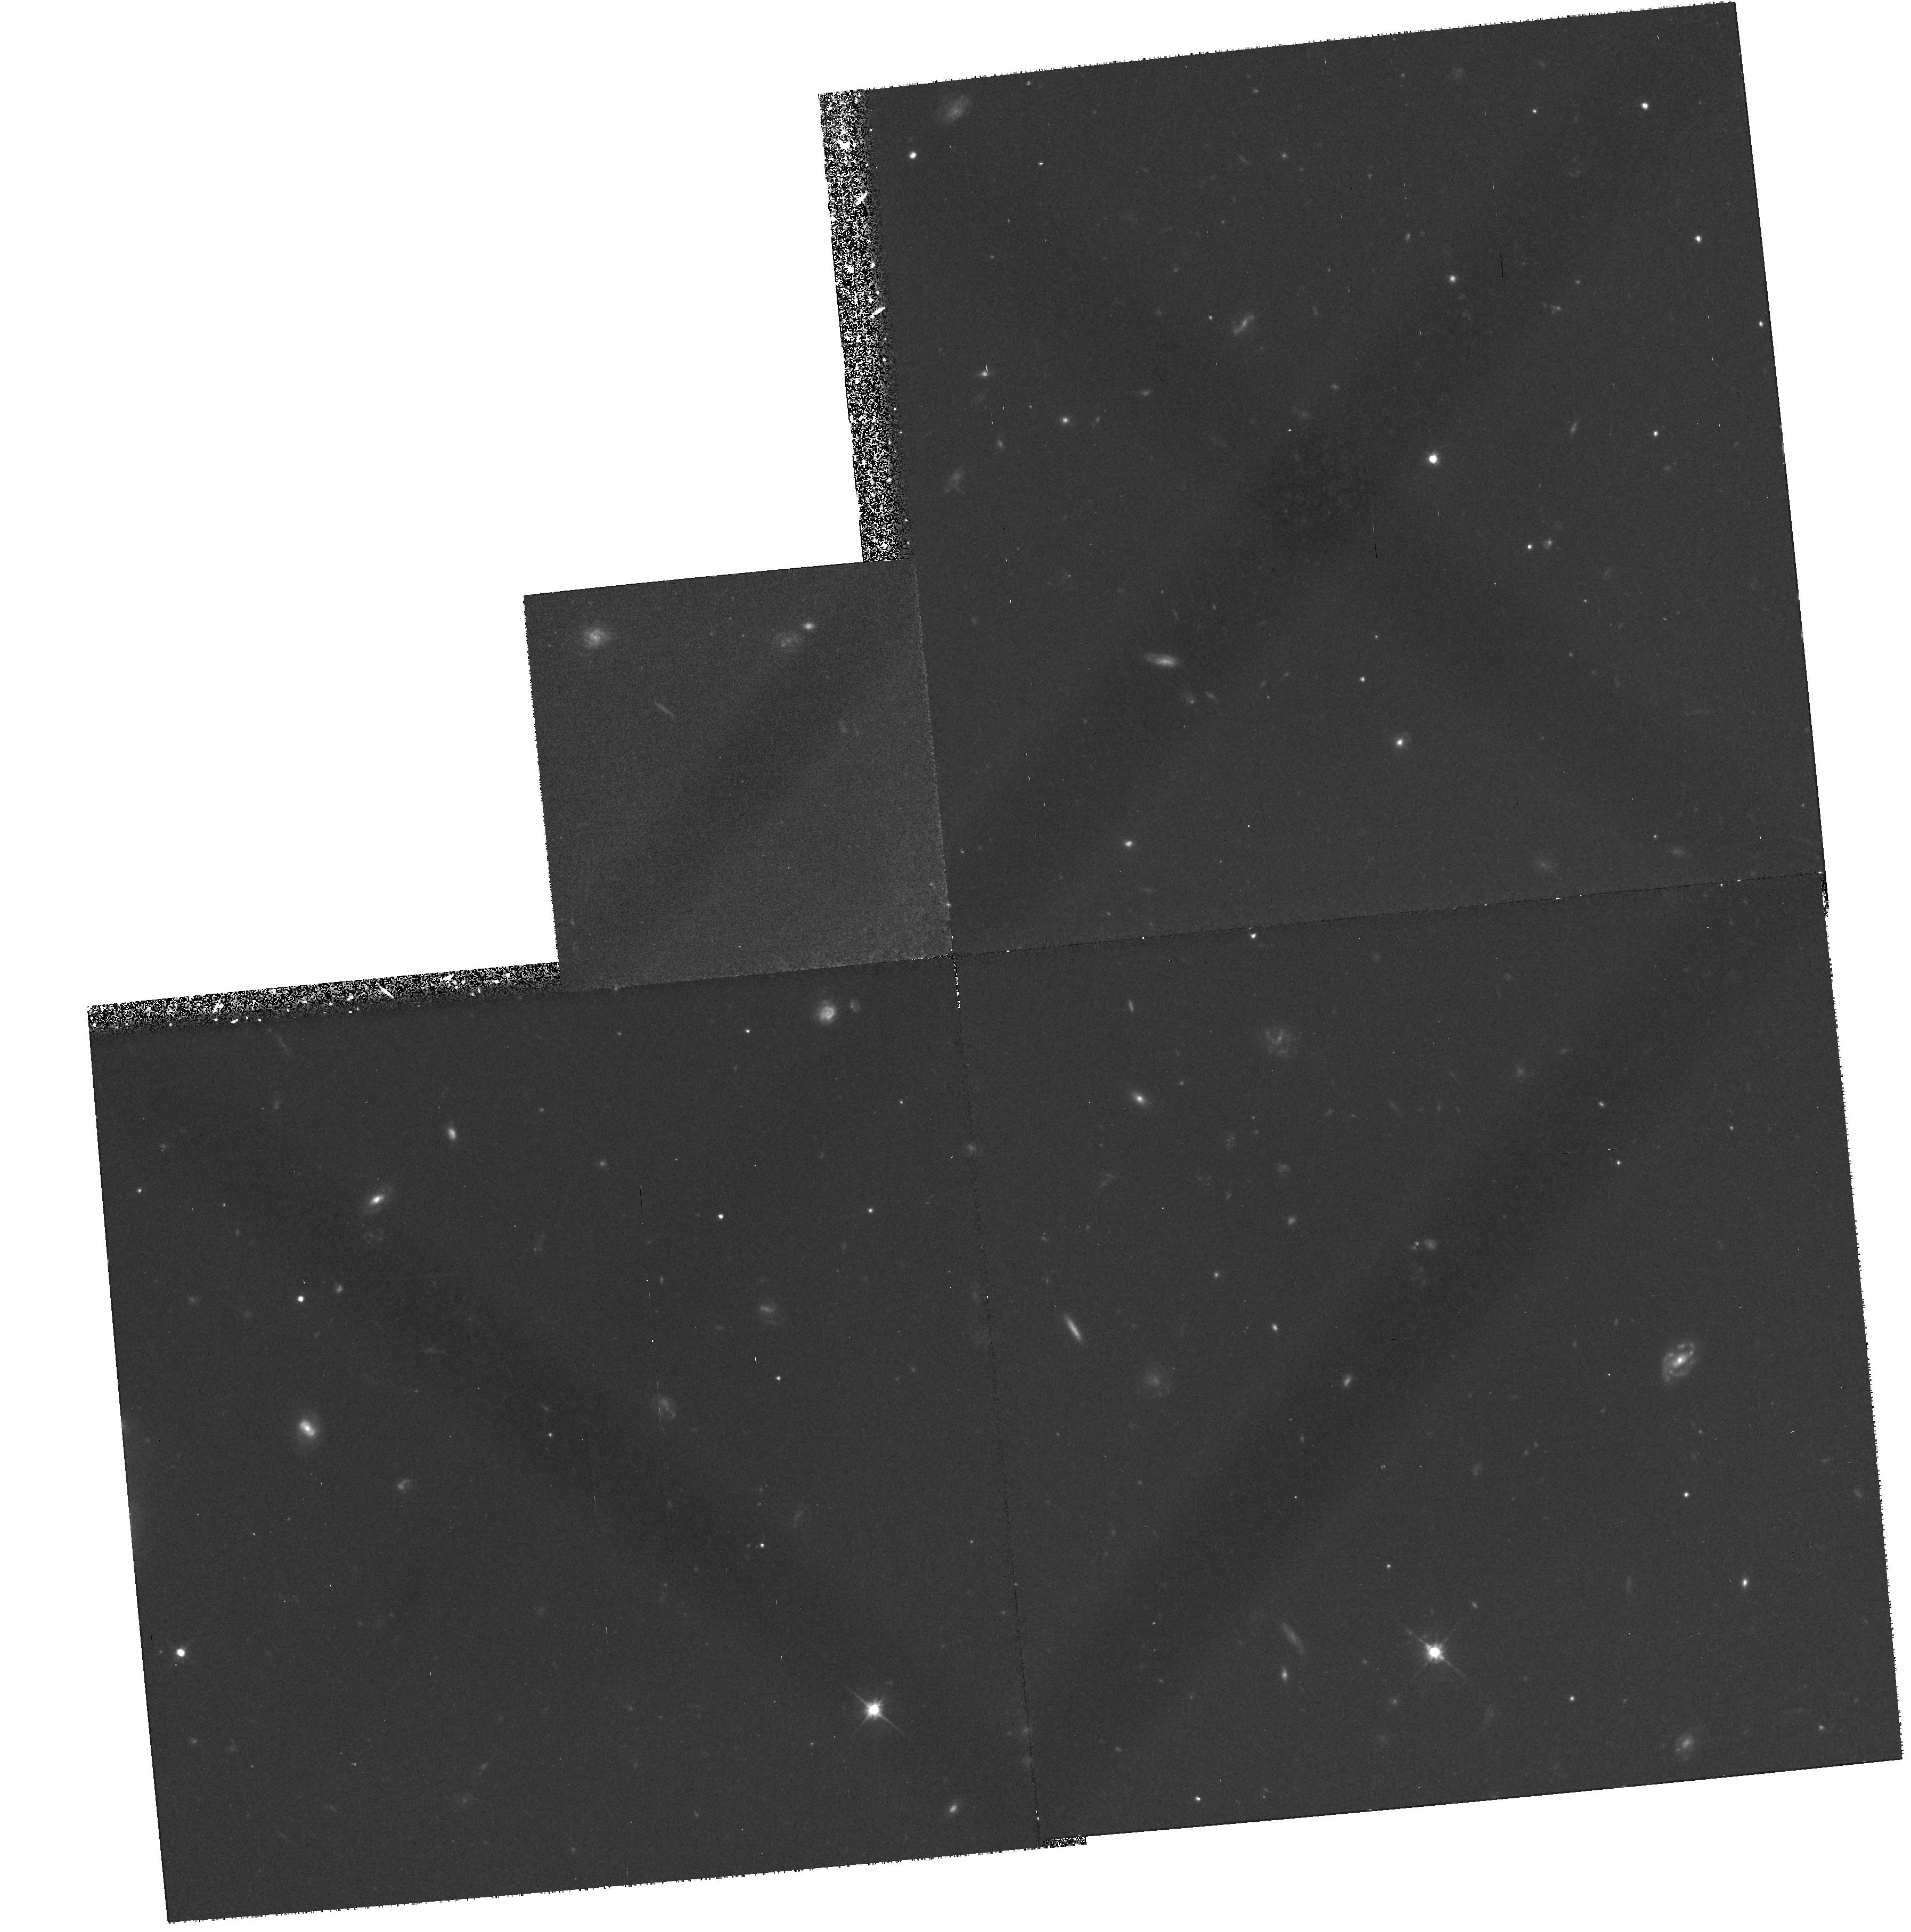
Target: HDFS-223338-603329-QSO. Instrument: WFPC2/PC. Filter: F606W. Exposure: 1.2 h. Observation ID: hst_7633_01_wfpc2_pc_f606w_u4e701

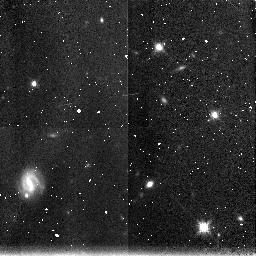
Target: HDFS-223338-603329-QSO. Instrument: NICMOS/NIC3. Filter: F160W. Exposure: 21 min. Observation ID: n4e701020

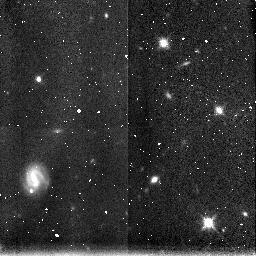
Target: HDFS-223338-603329-QSO. Instrument: NICMOS/NIC3. Filter: F160W. Exposure: 21 min. Observation ID: n4e702020

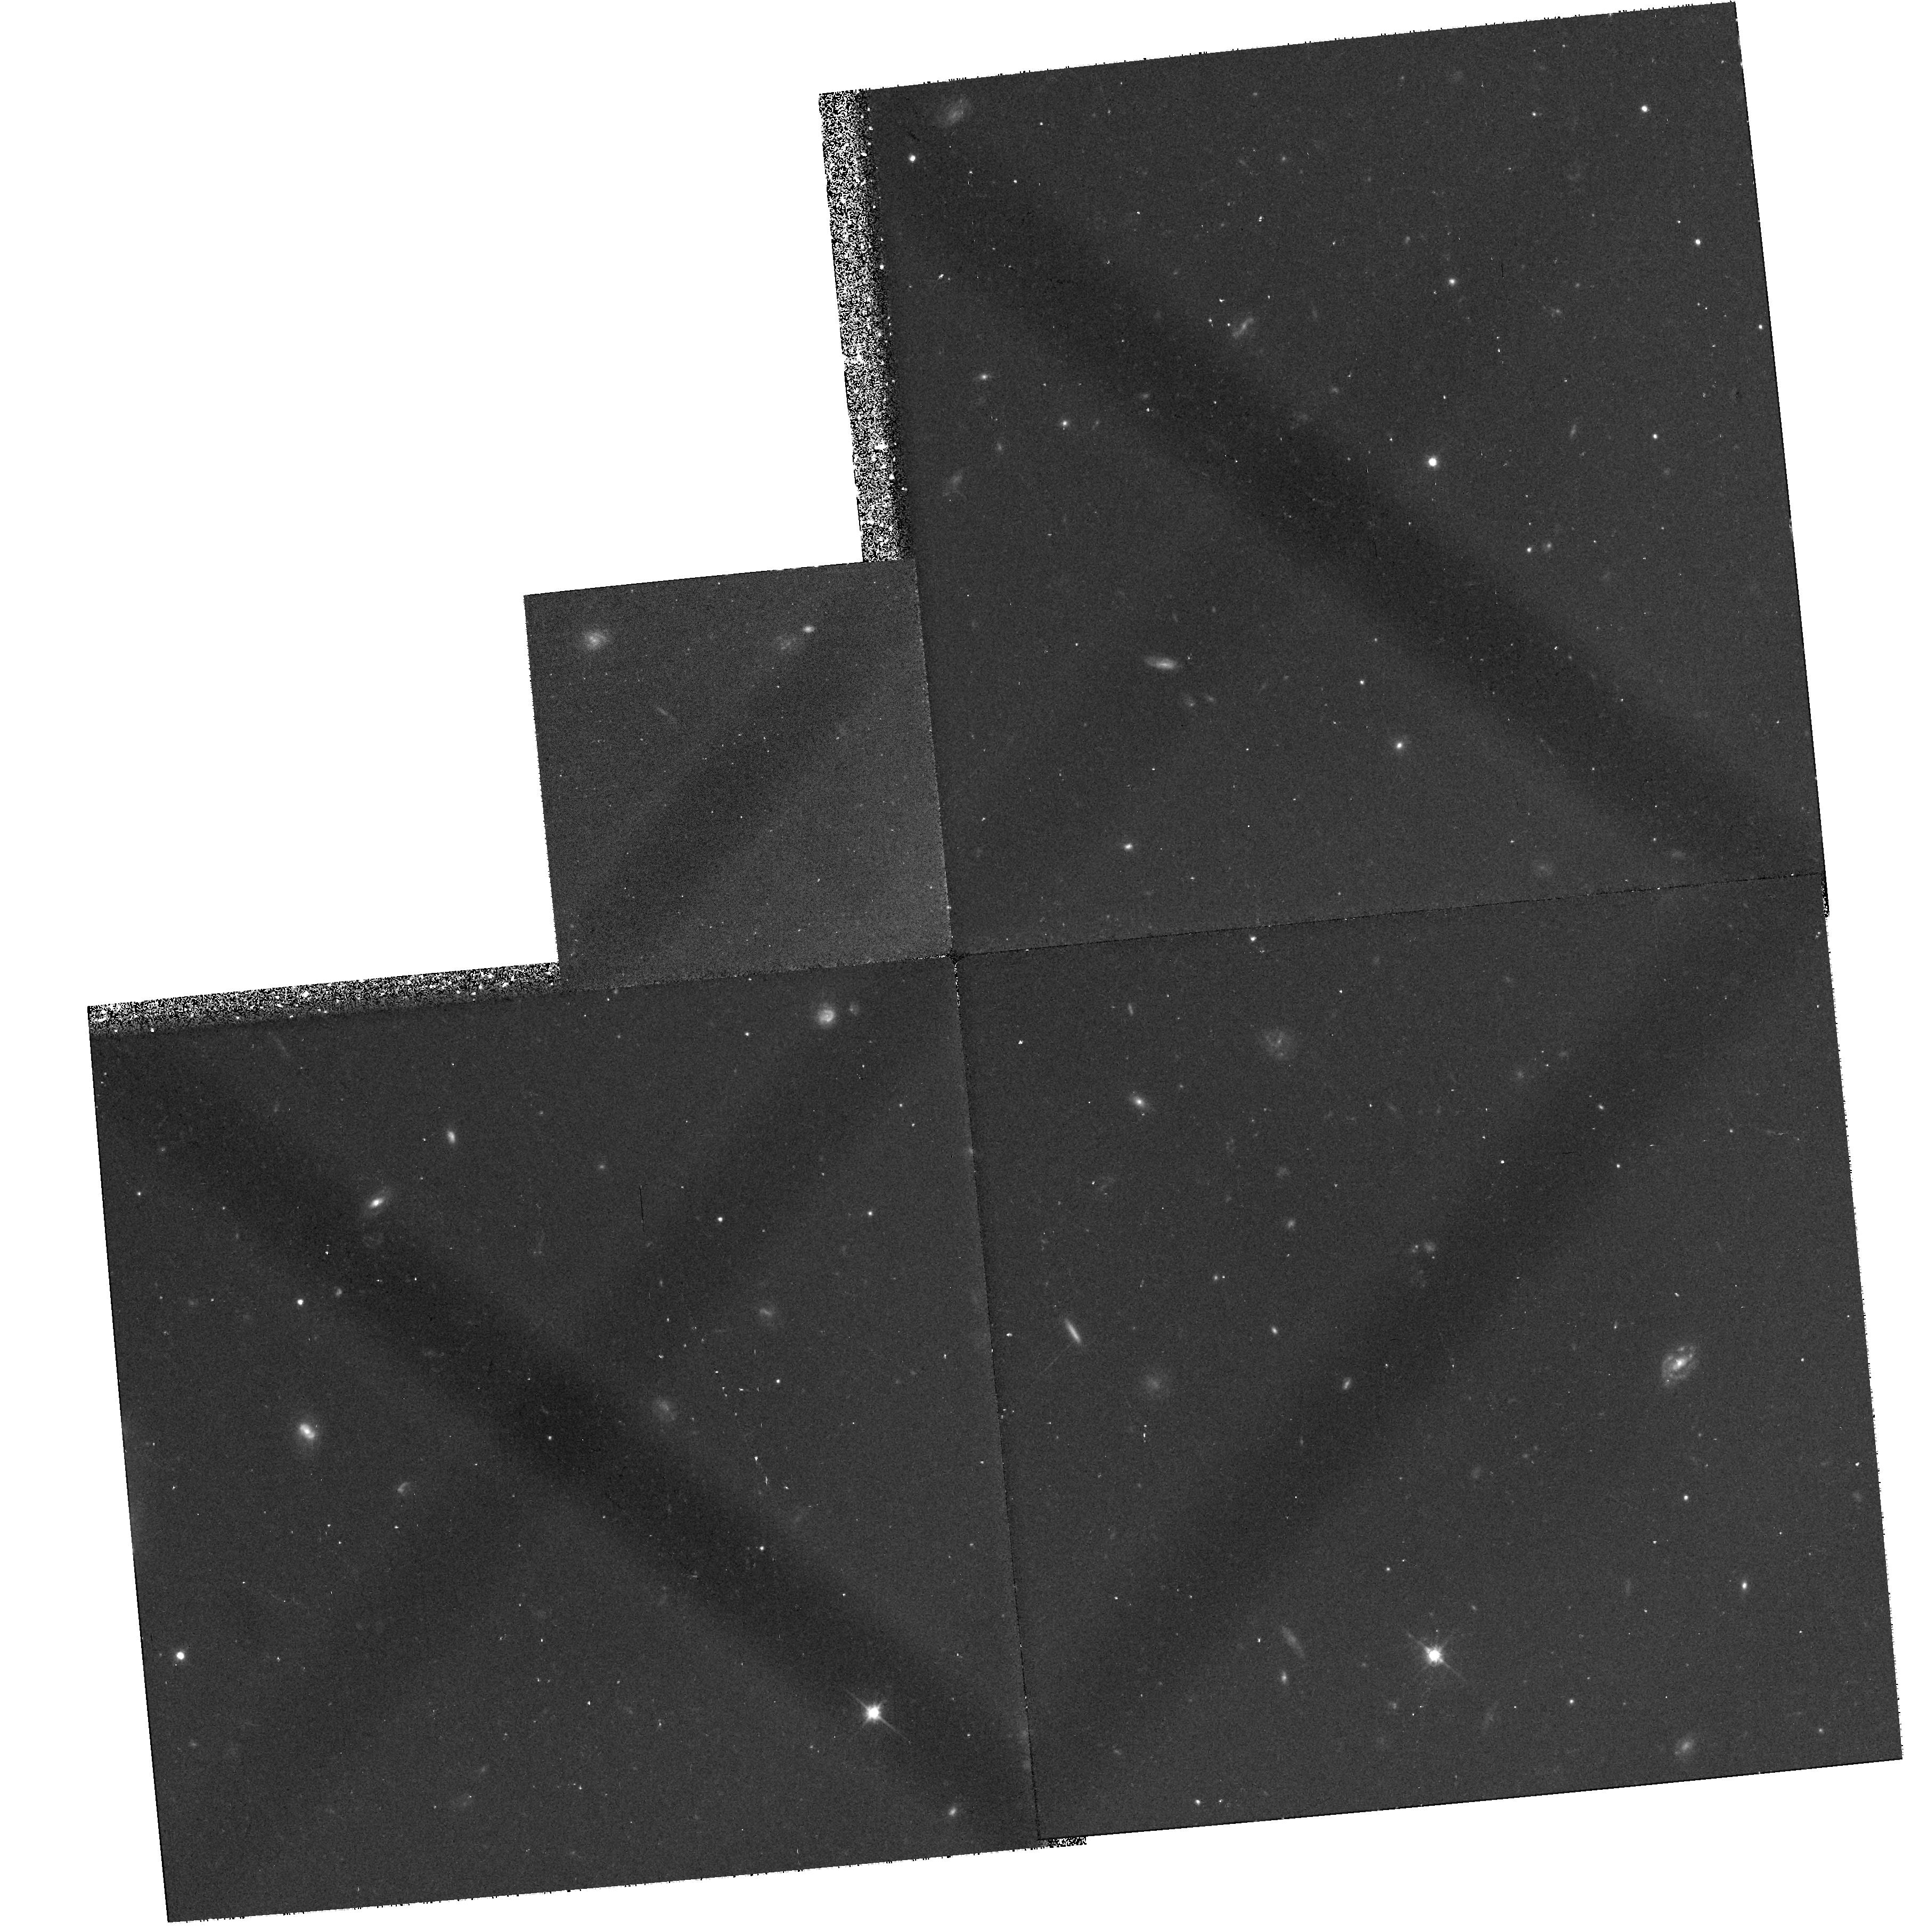
Target: HDFS-223338-603329-QSO. Instrument: WFPC2/PC. Filter: F606W. Exposure: 37 min. Observation ID: hst_7633_02_wfpc2_pc_f606w_u4e702

HDF-South Test Observations (PI: Williams, Robert E.)

This program is designed to test the potential guide stars and the FGSs in which they may be acquired during the October 1998 CVZ passage for the HDF-South. A low-resolution spectrum of a bright QSO at z=2.25 will be taken with grating G230L (STIS/MAMA) to check that its line-of-sight is unobscured by extremely optically thick intervening systems. An early image with STIS CCD of the QSO field, together with the WFPC2 and NICMOS images of neighboring (5 arcmin away), parallel fields, will allow an assessment of any potential problem caused by bright stars, scattered light, and related issues, and will provide an exciting preview of the entire HDF-South science program. These test observations should be made during fall 1997 when the ORIENT will be the same as for the October 1998 CVZ passage.